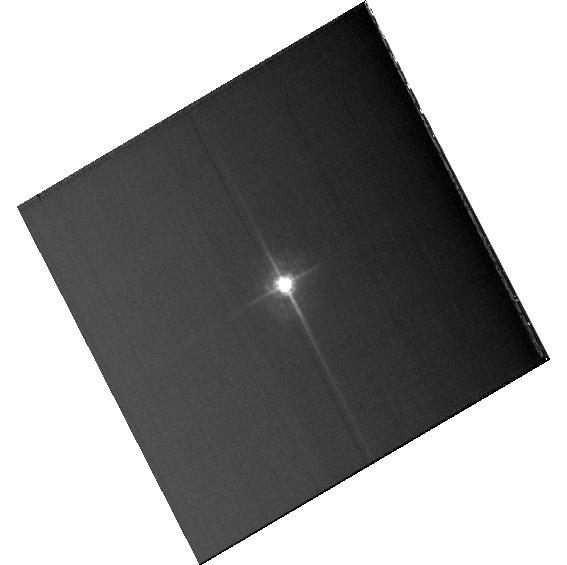
Target: KF06T2
Instrument: ACS/WFC
Filter: F435W
Exposure: 7 min
Observation ID: hst_13602_02_acs_wfc_f435w_jcgb02

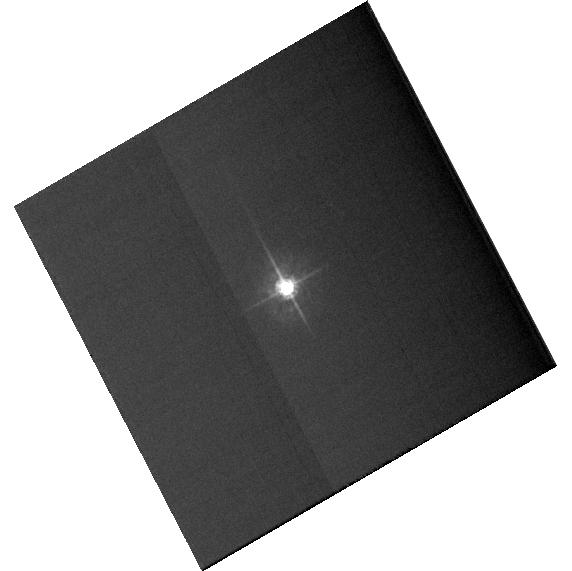
Target: KF06T2
Instrument: ACS/WFC
Filter: F435W
Exposure: 5 min
Observation ID: hst_13602_a2_acs_wfc_f435w_jcgba2

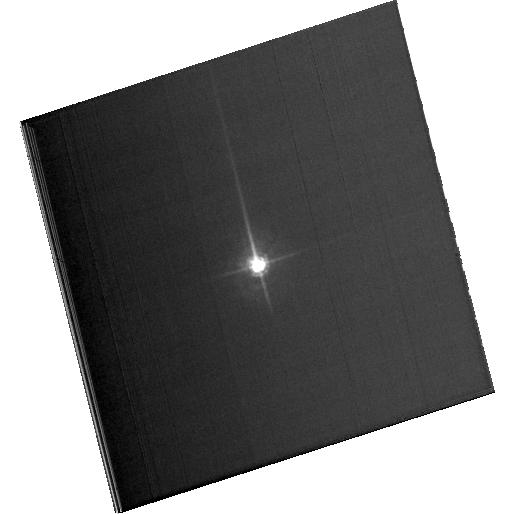
Target: KF06T2
Instrument: ACS/WFC
Filter: F435W
Exposure: 6 min
Observation ID: hst_13602_a1_acs_wfc_f435w_jcgba1

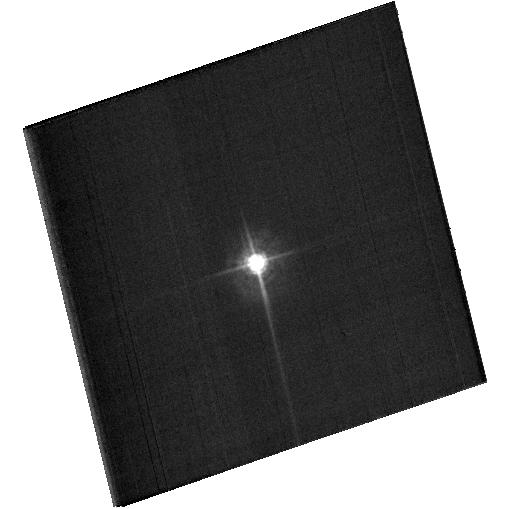
Target: KF06T2
Instrument: ACS/WFC
Filter: F435W
Exposure: 7 min
Observation ID: hst_13602_01_acs_wfc_f435w_jcgb01

Bandpass variations across the FOV (PI: Bohlin, Ralph C.)

Purpose: -------- Quantify the ACS photometric calibration precision around the FOV with respect to the standard WFC1-1K reference point. Single bright stars are a more precise and straightforward approach than trying to use the multitude of stars in 47 Tuc. This technique has been successfully utilized by WFC3 with a set of uniformly spaced sub-arrays. As subarrays around the FOV are not pre-defined for ACS, some unusual commanding will be required. Sets of 13 field points are possible in one orbit to supplement the existing sparse measures obtained in cycle 20 with 13167. In light of our learning experience with 13167, the following changes will be made for cycle 21. All subarrays will be 400x400. The middle positions will be done again to replace/verify the photometry from the long problematic 2300px subarrays in 13167. Two of the corner positions will be redone to verify repeatability. Additional positions will be measured in currently un-sampled regions of the FOV, in order to increase the fidelity of any required FF correction. Internal orbits are required to measure the bias for each subarray. A super bias of ~24 frames for each of the user defined subarrays can be obtained in about 19 internal orbits. In particular, 21 small bias frames will fit in one internal orbit. ~40 internal orbits are requested to cover contingencies; but the 4 external orbits should be all scheduled within an appropriate time window, so that the same bias data would be applicable to both 2 orbit visits; and only ~20 internal orbits should suffice.